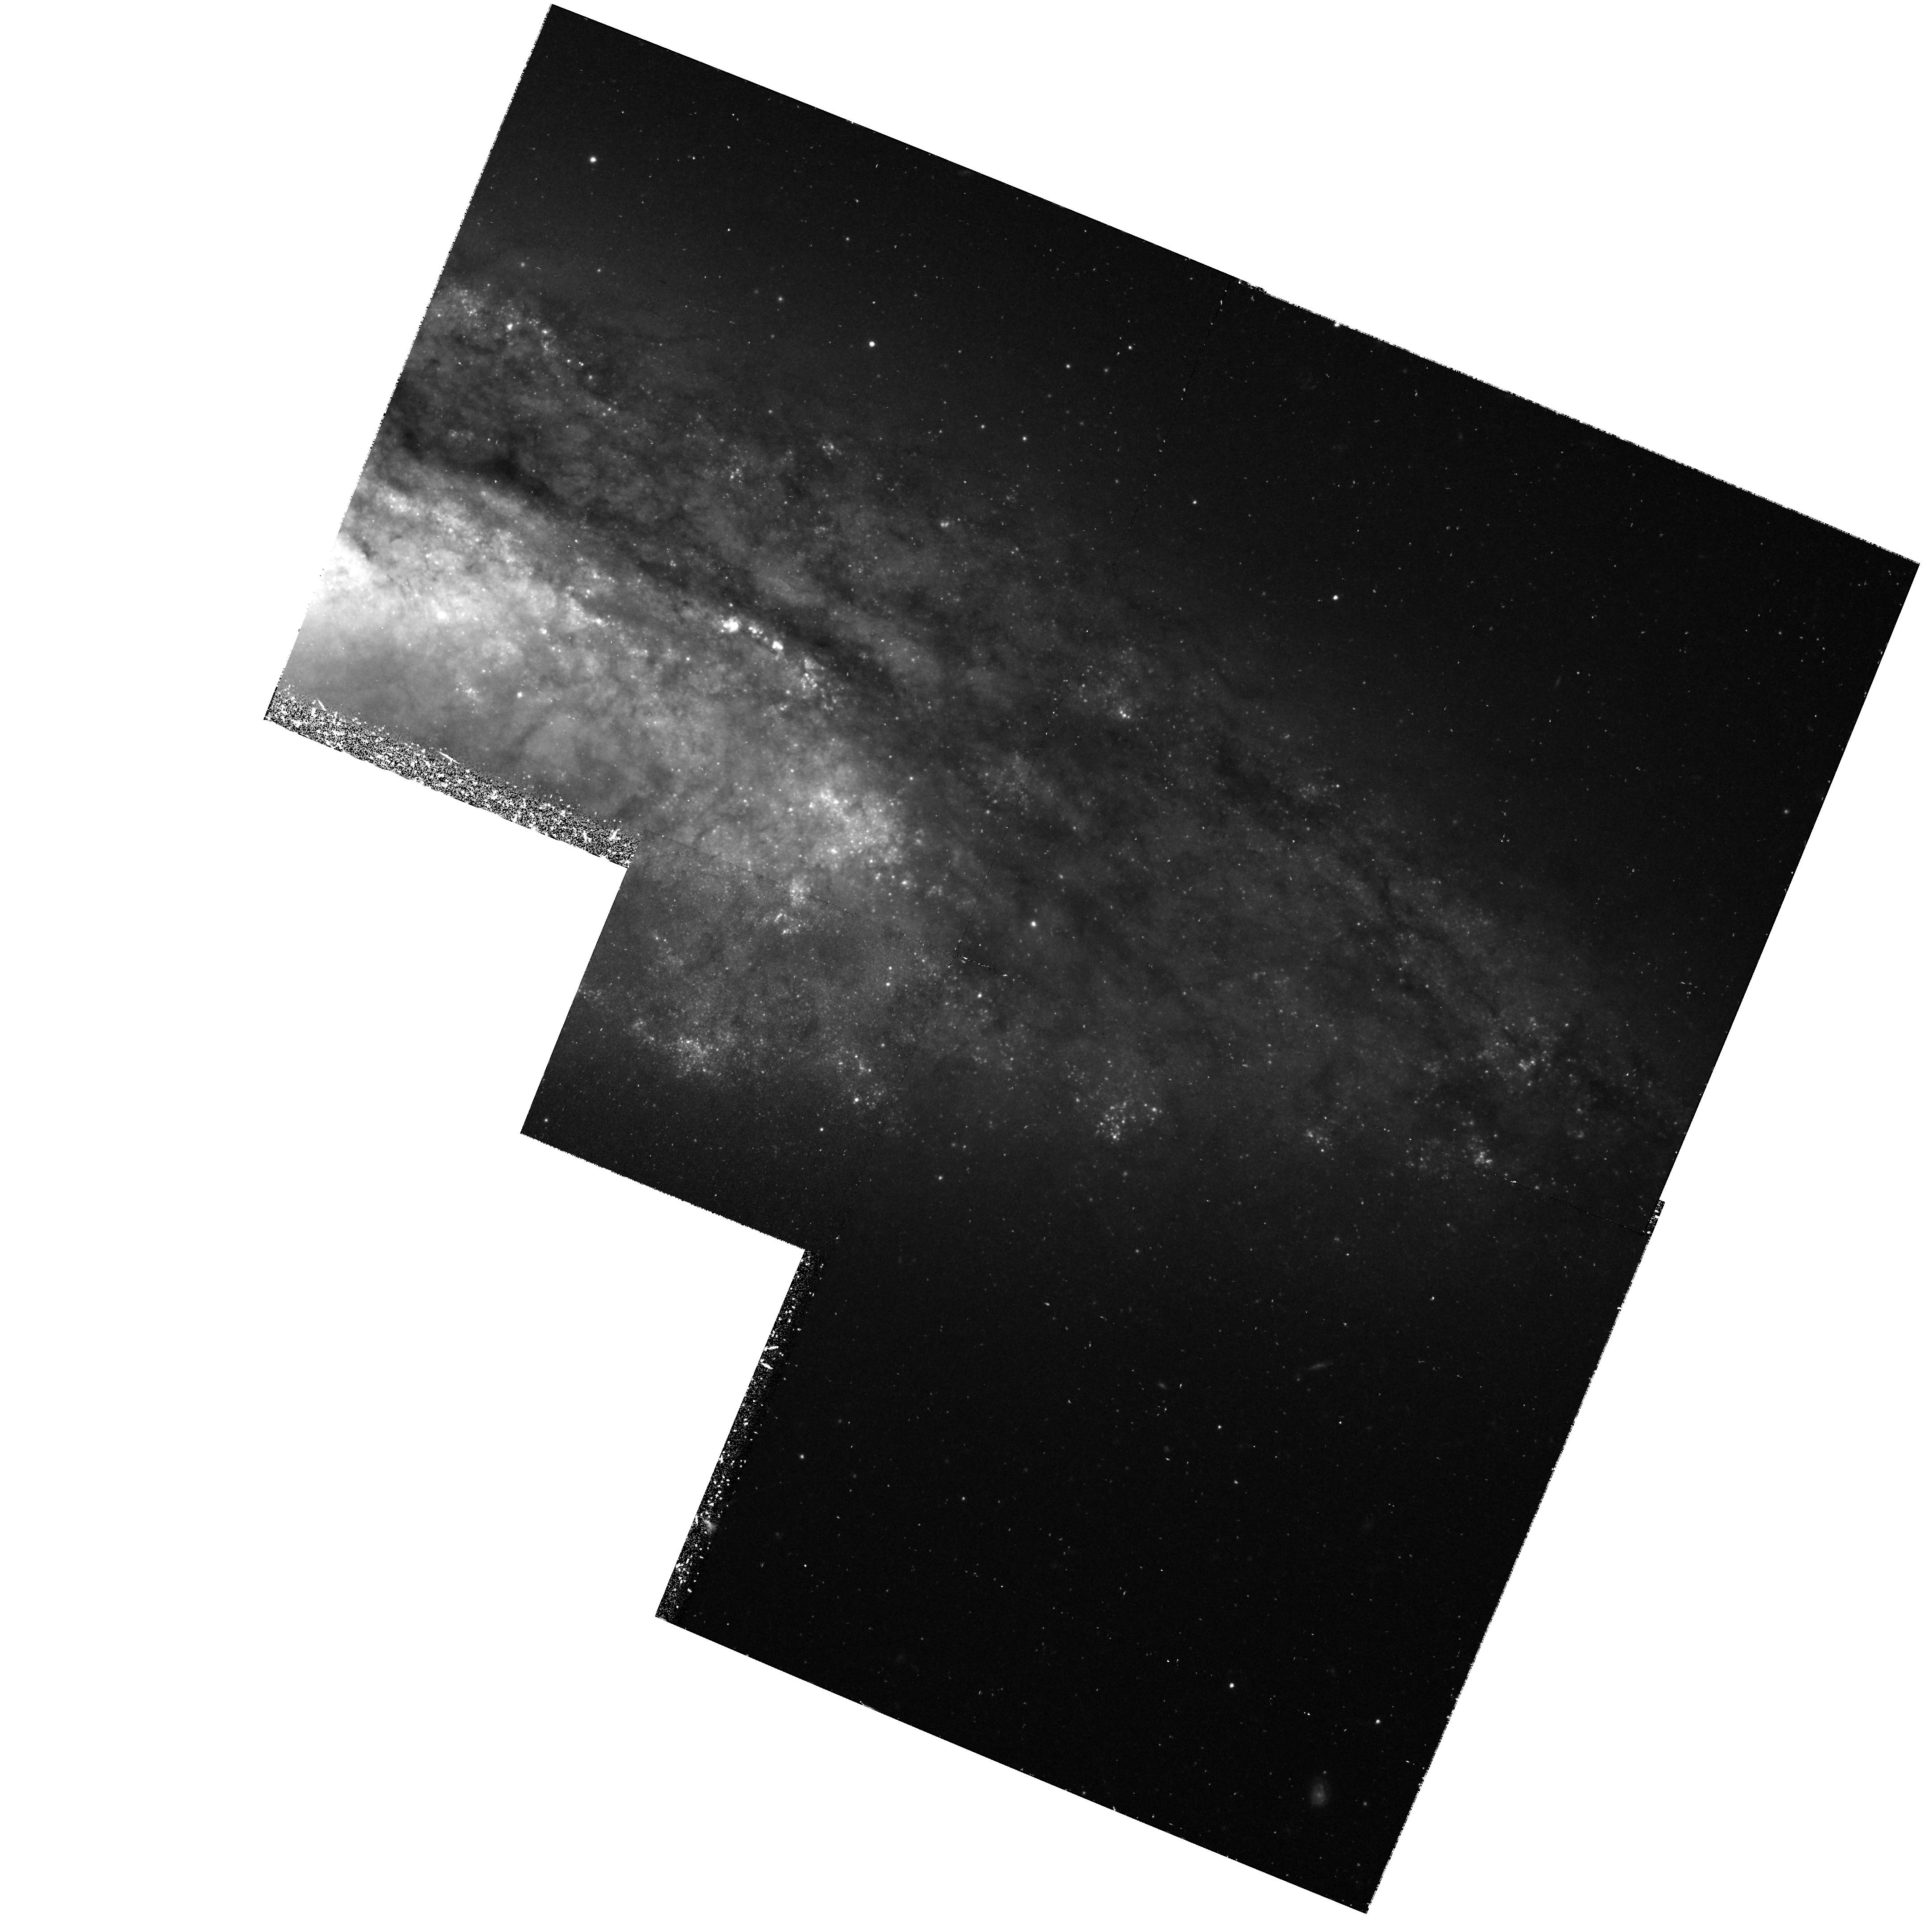
Target: NGC4527
Instrument: WFPC2/PC
Filter: F555W
Exposure: 1.4 h
Observation ID: hst_7504_06_wfpc2_pc_f555w_u42g06

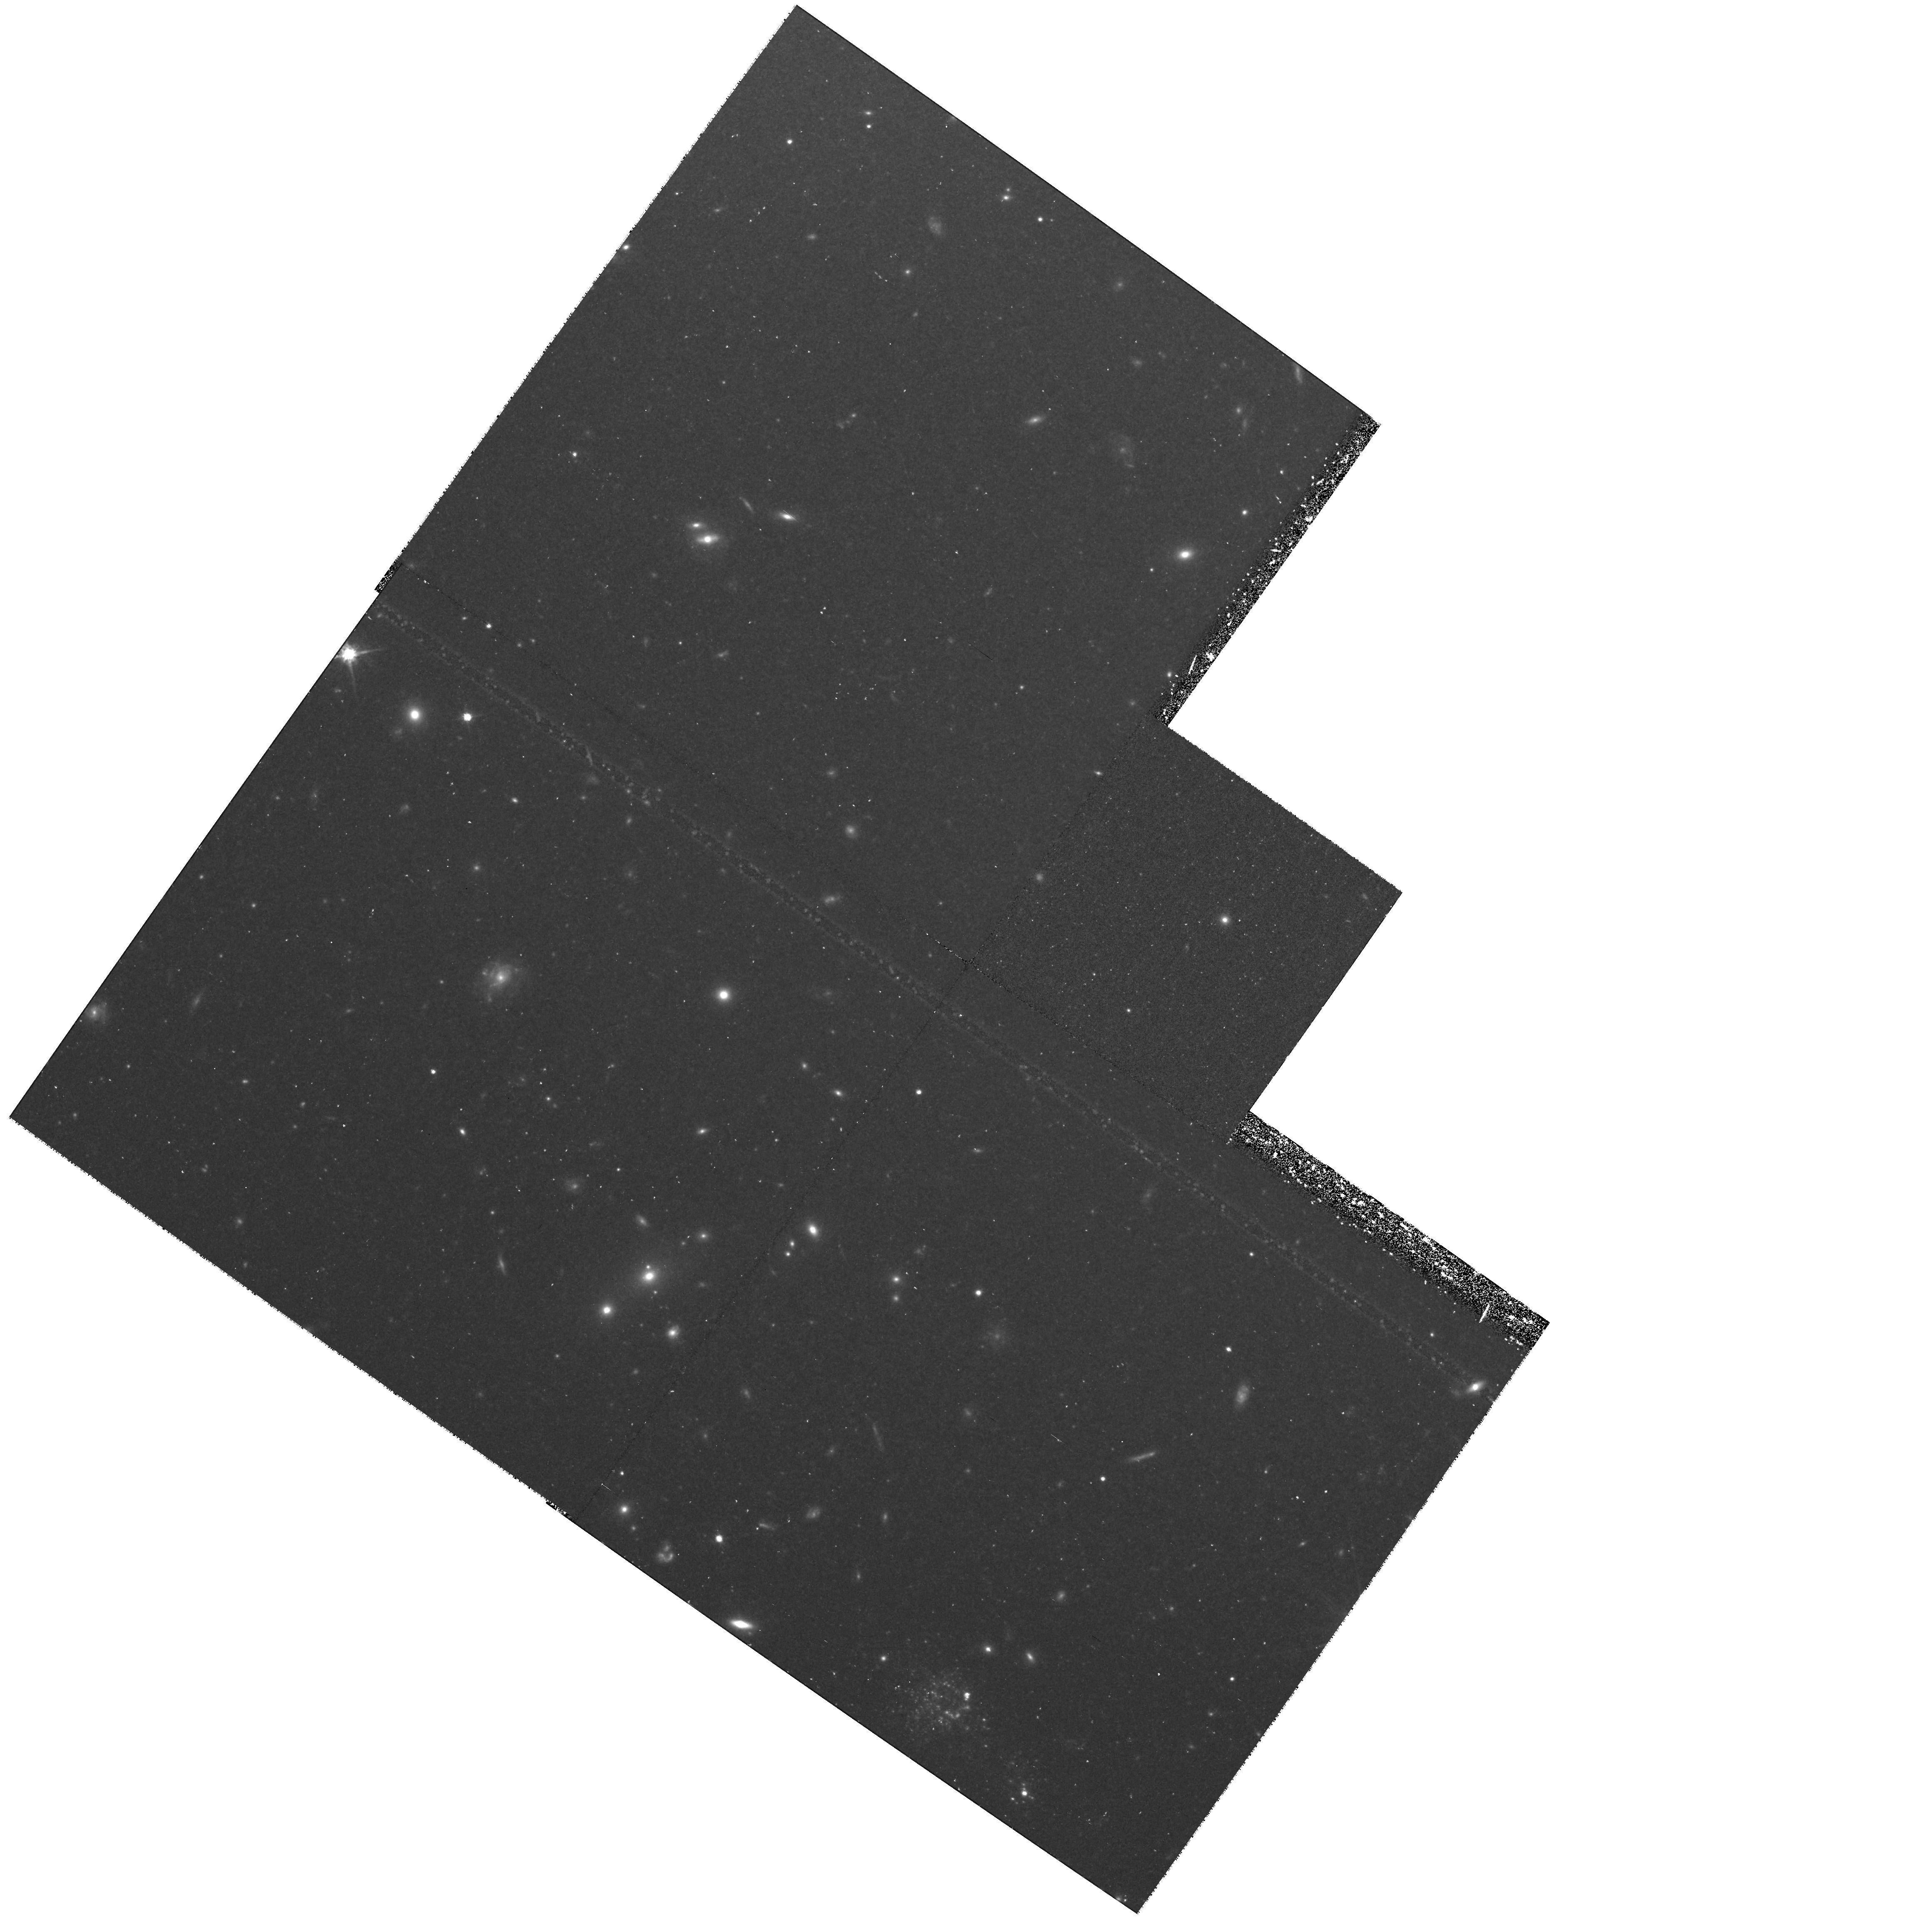
Target: NGC1316-FIELD
Instrument: WFPC2/PC
Filter: F814W
Exposure: 1.4 h
Observation ID: hst_7504_13_wfpc2_pc_f814w_u42g13

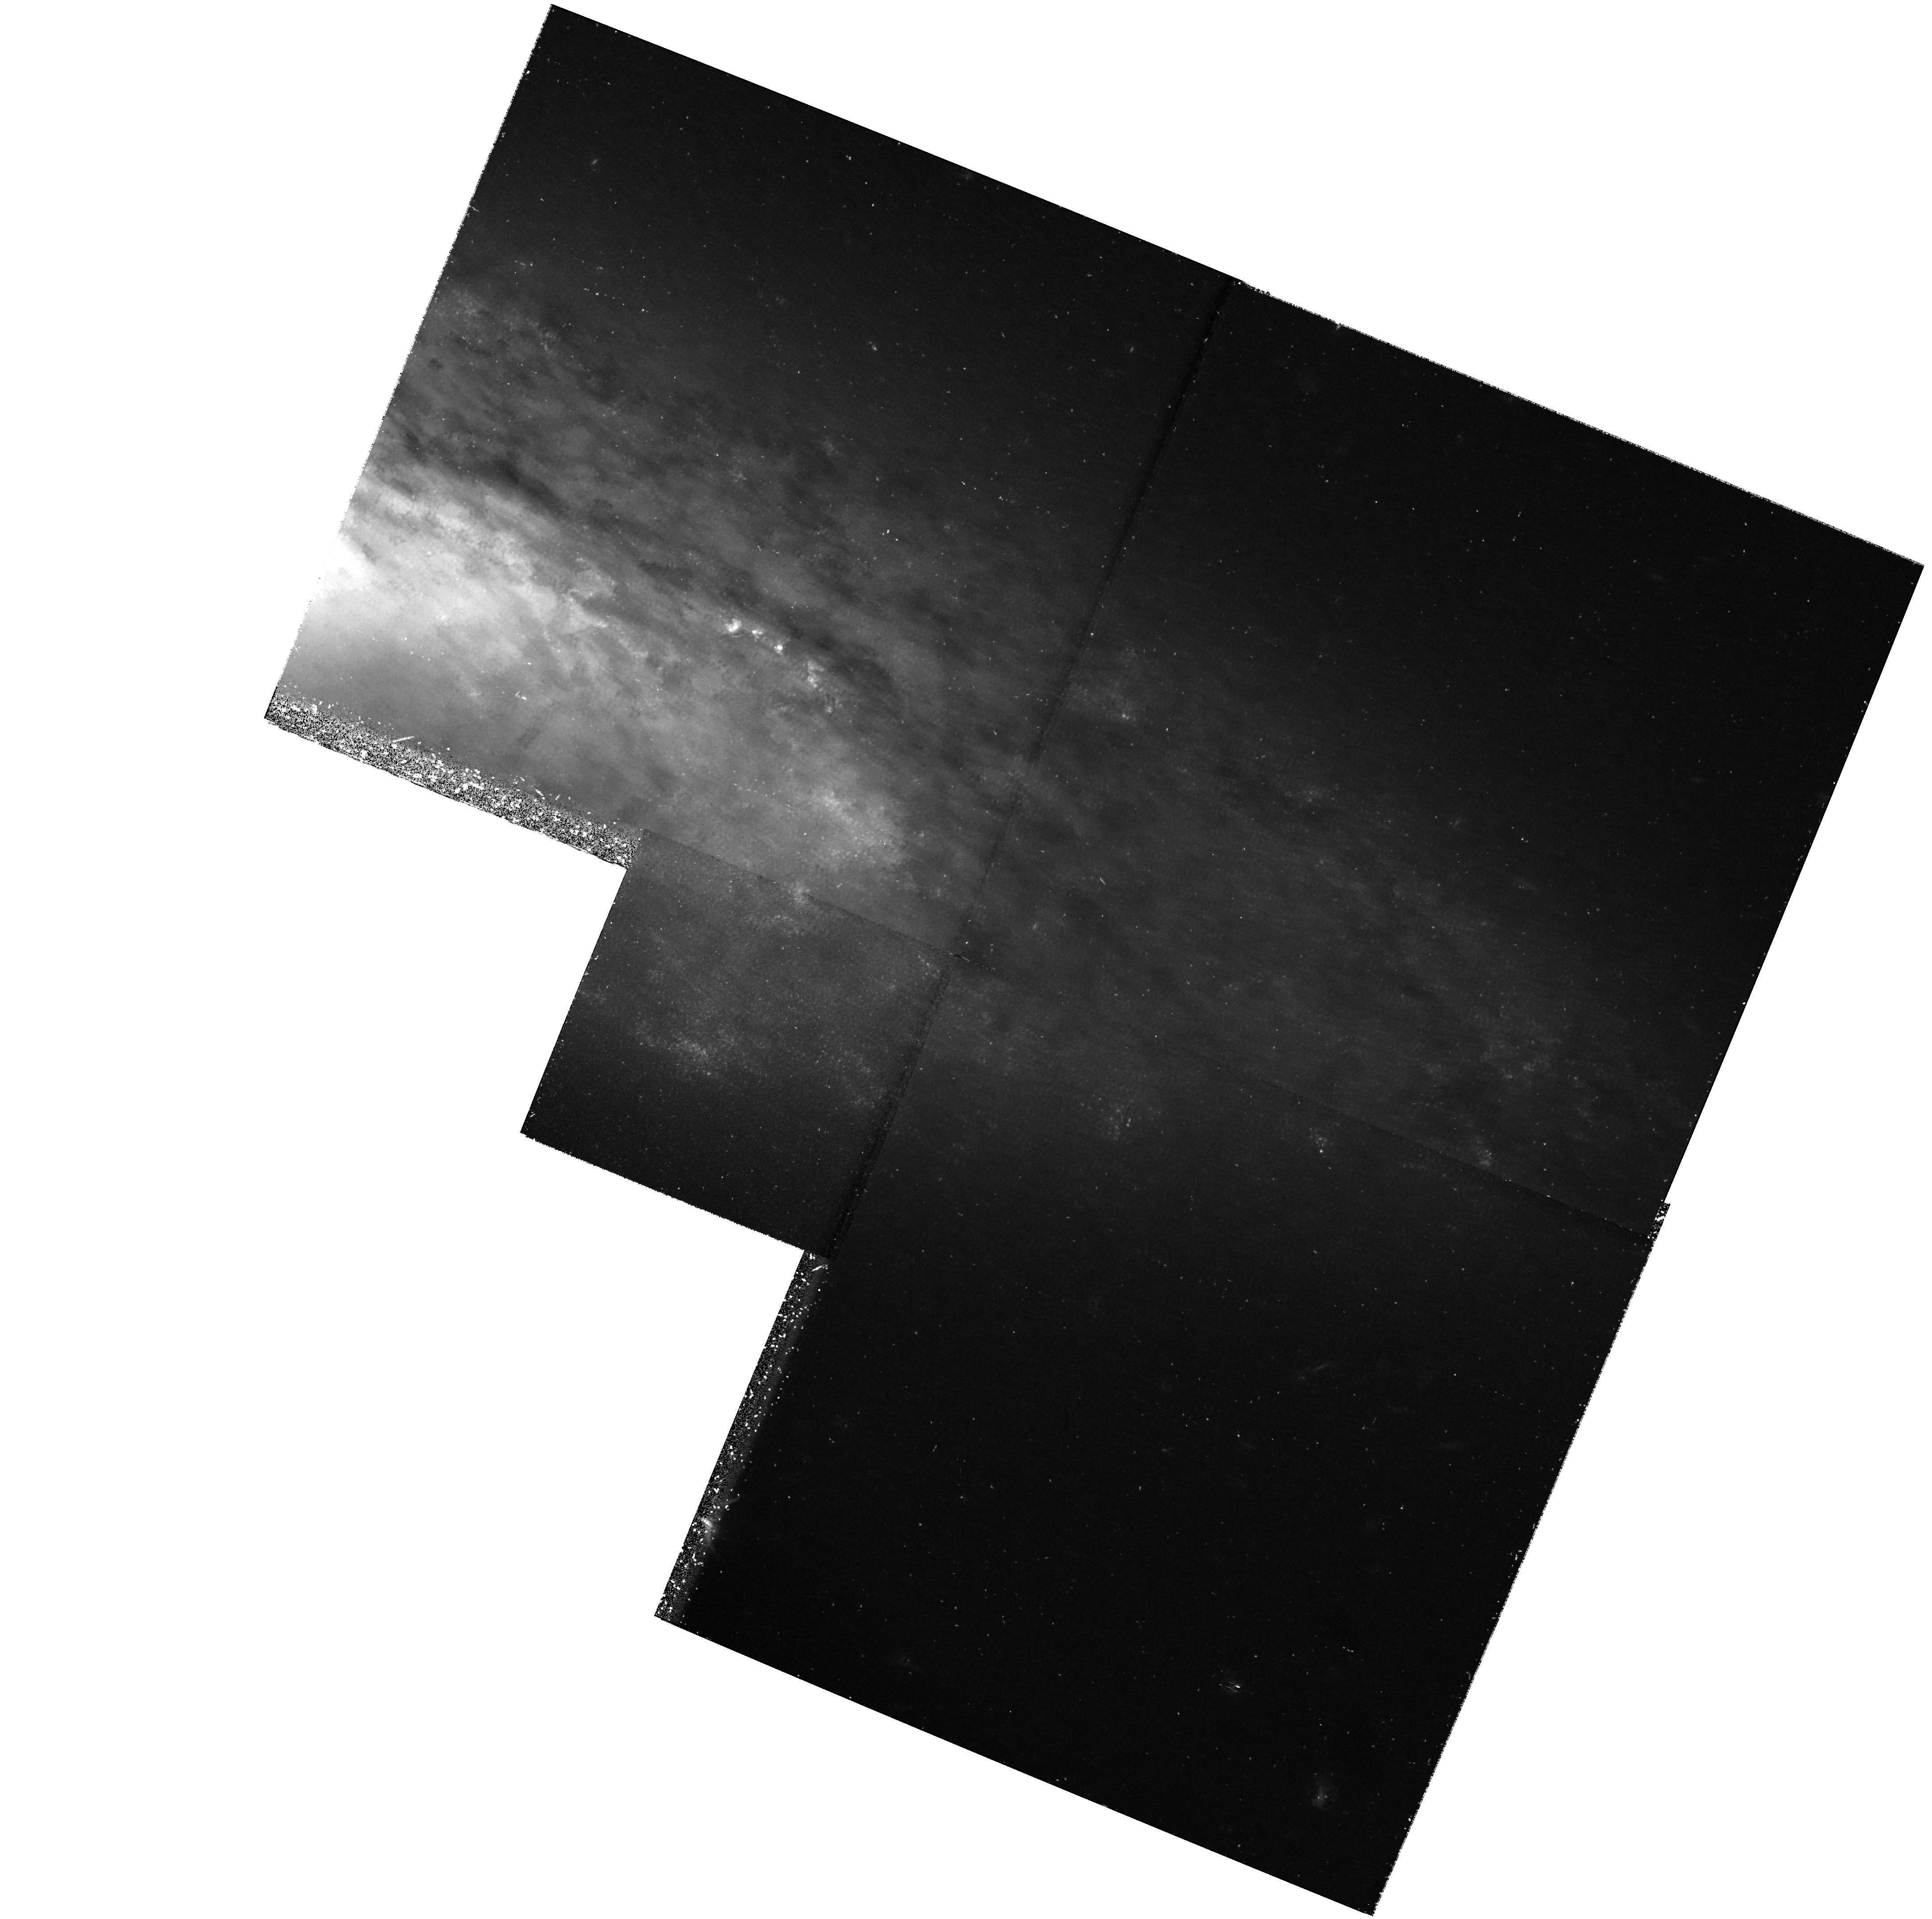
Target: NGC4527
Instrument: WFPC2/PC
Filter: F814W
Exposure: 1.4 h
Observation ID: hst_7504_03_wfpc2_pc_f814w_u42g03

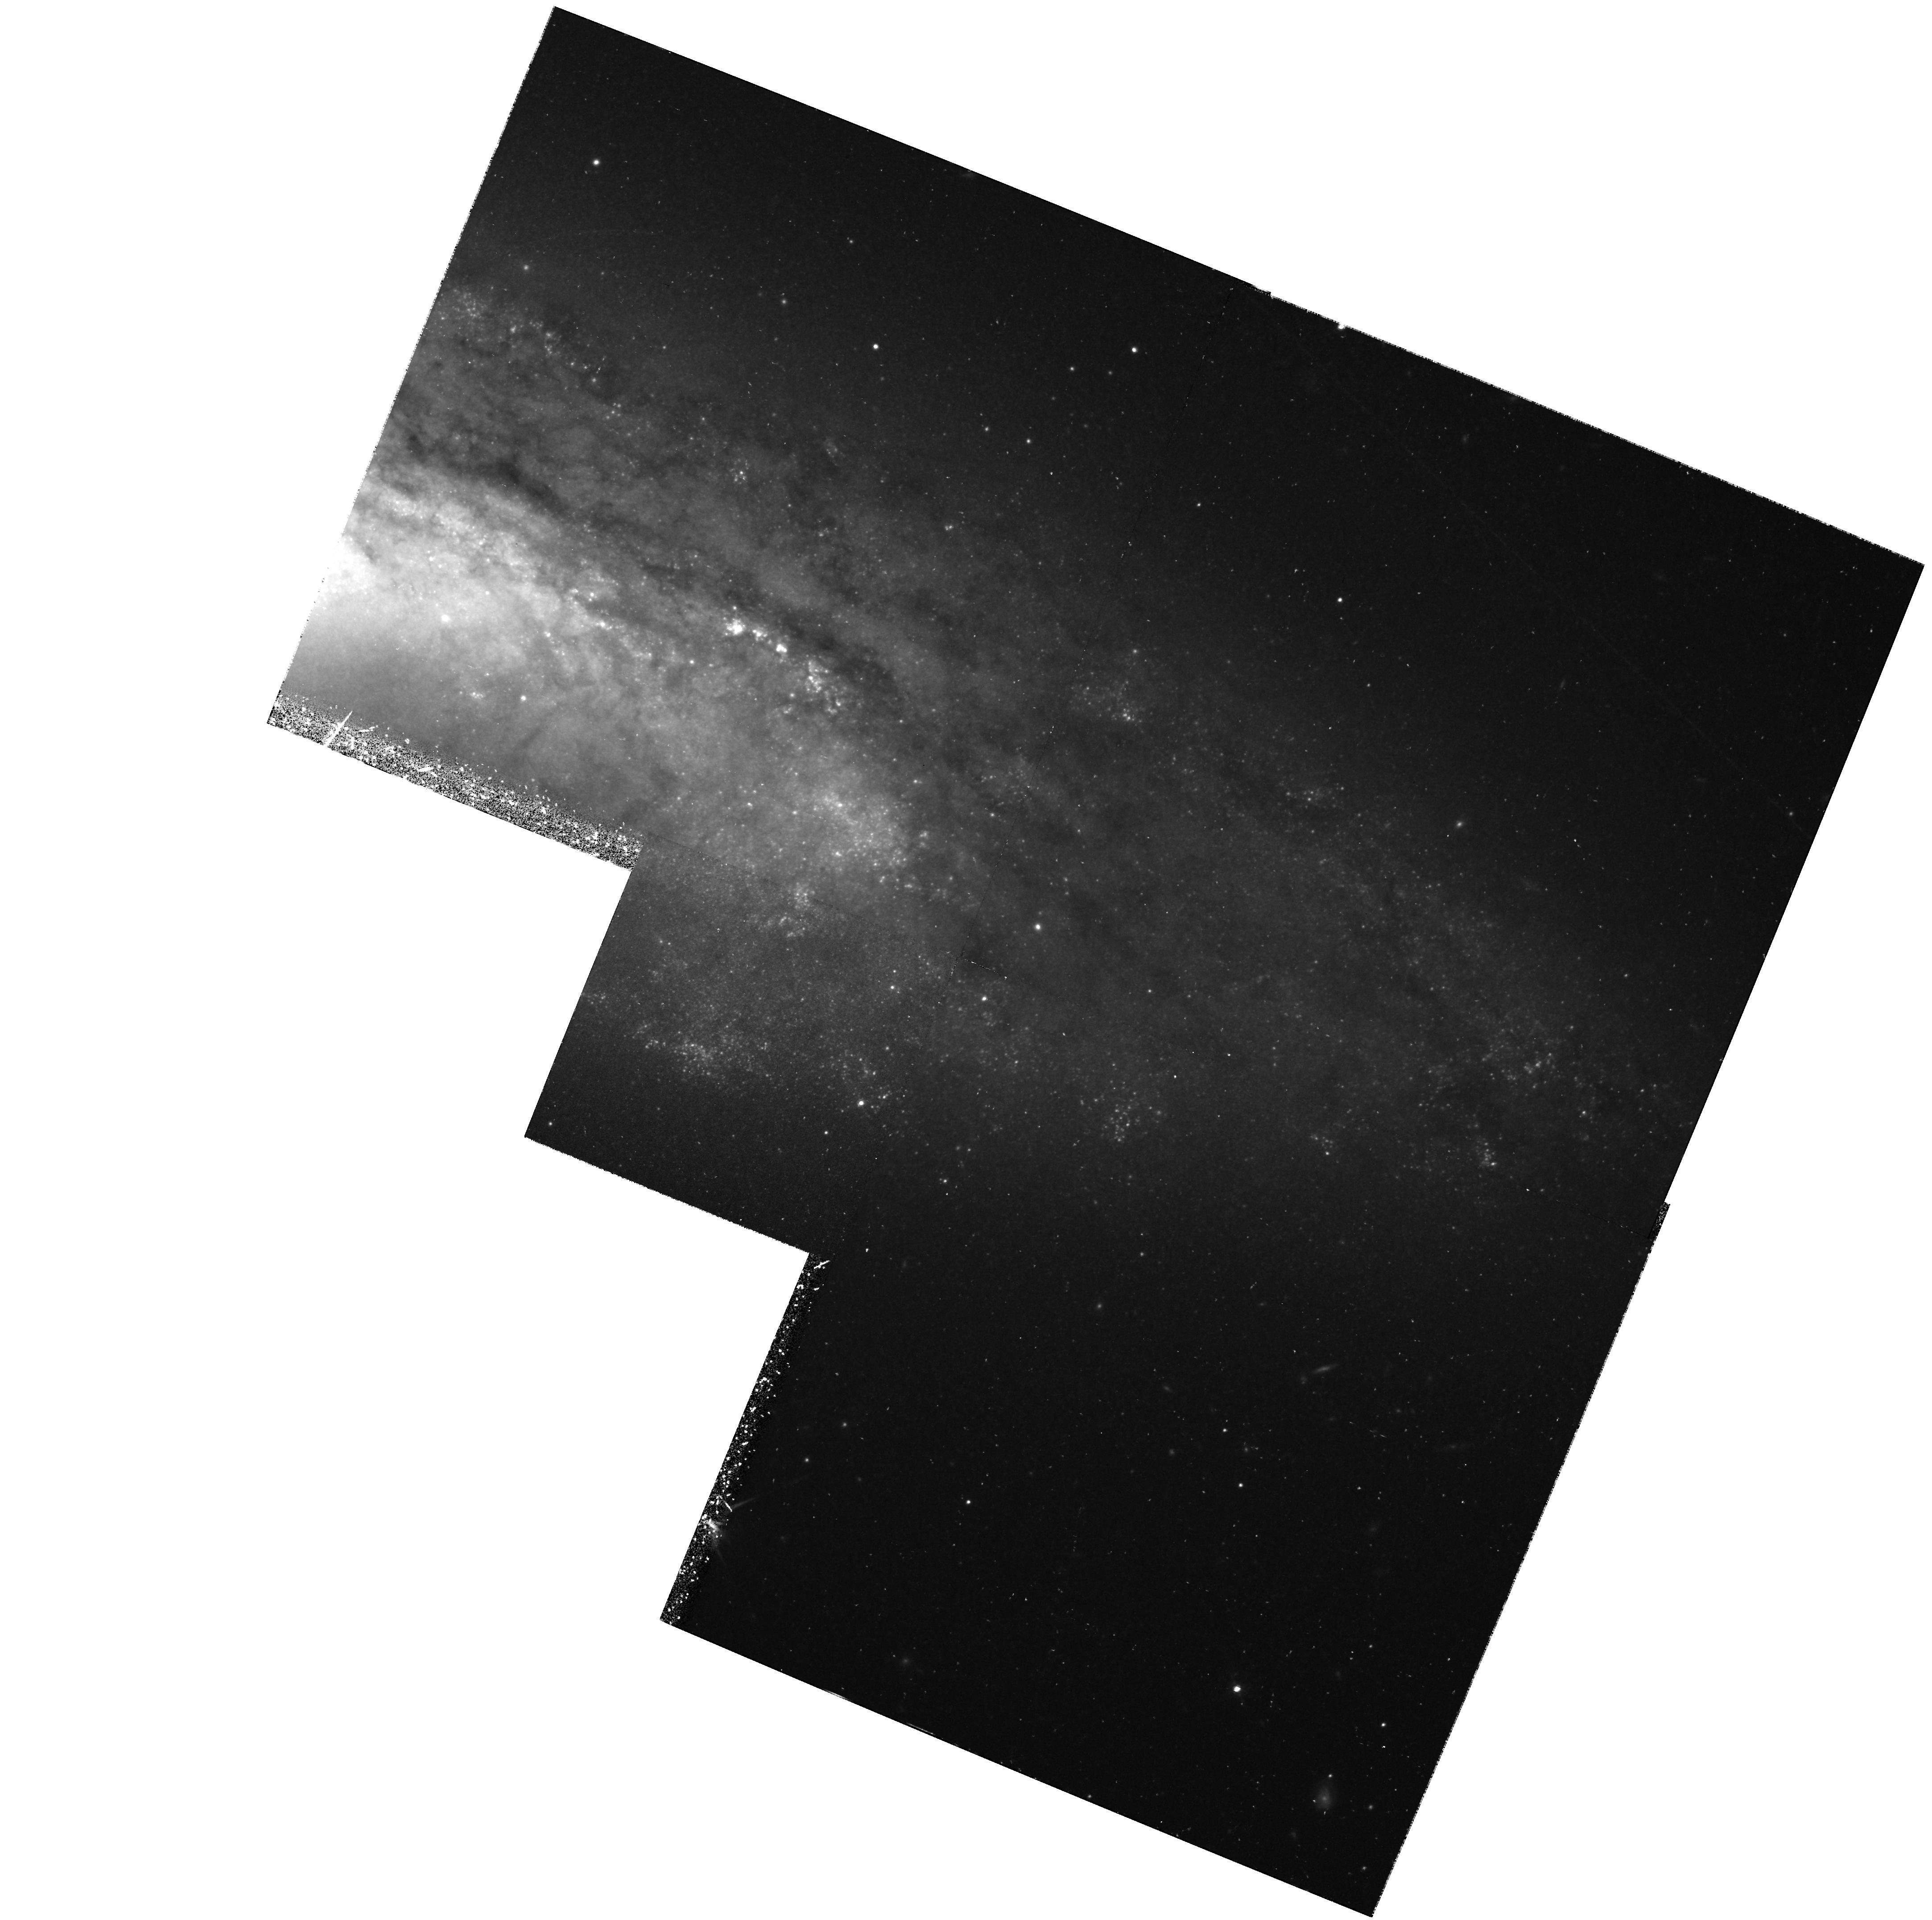
Target: NGC4527
Instrument: WFPC2/PC
Filter: F814W
Exposure: 1.4 h
Observation ID: hst_7504_06_wfpc2_pc_f814w_u42g06

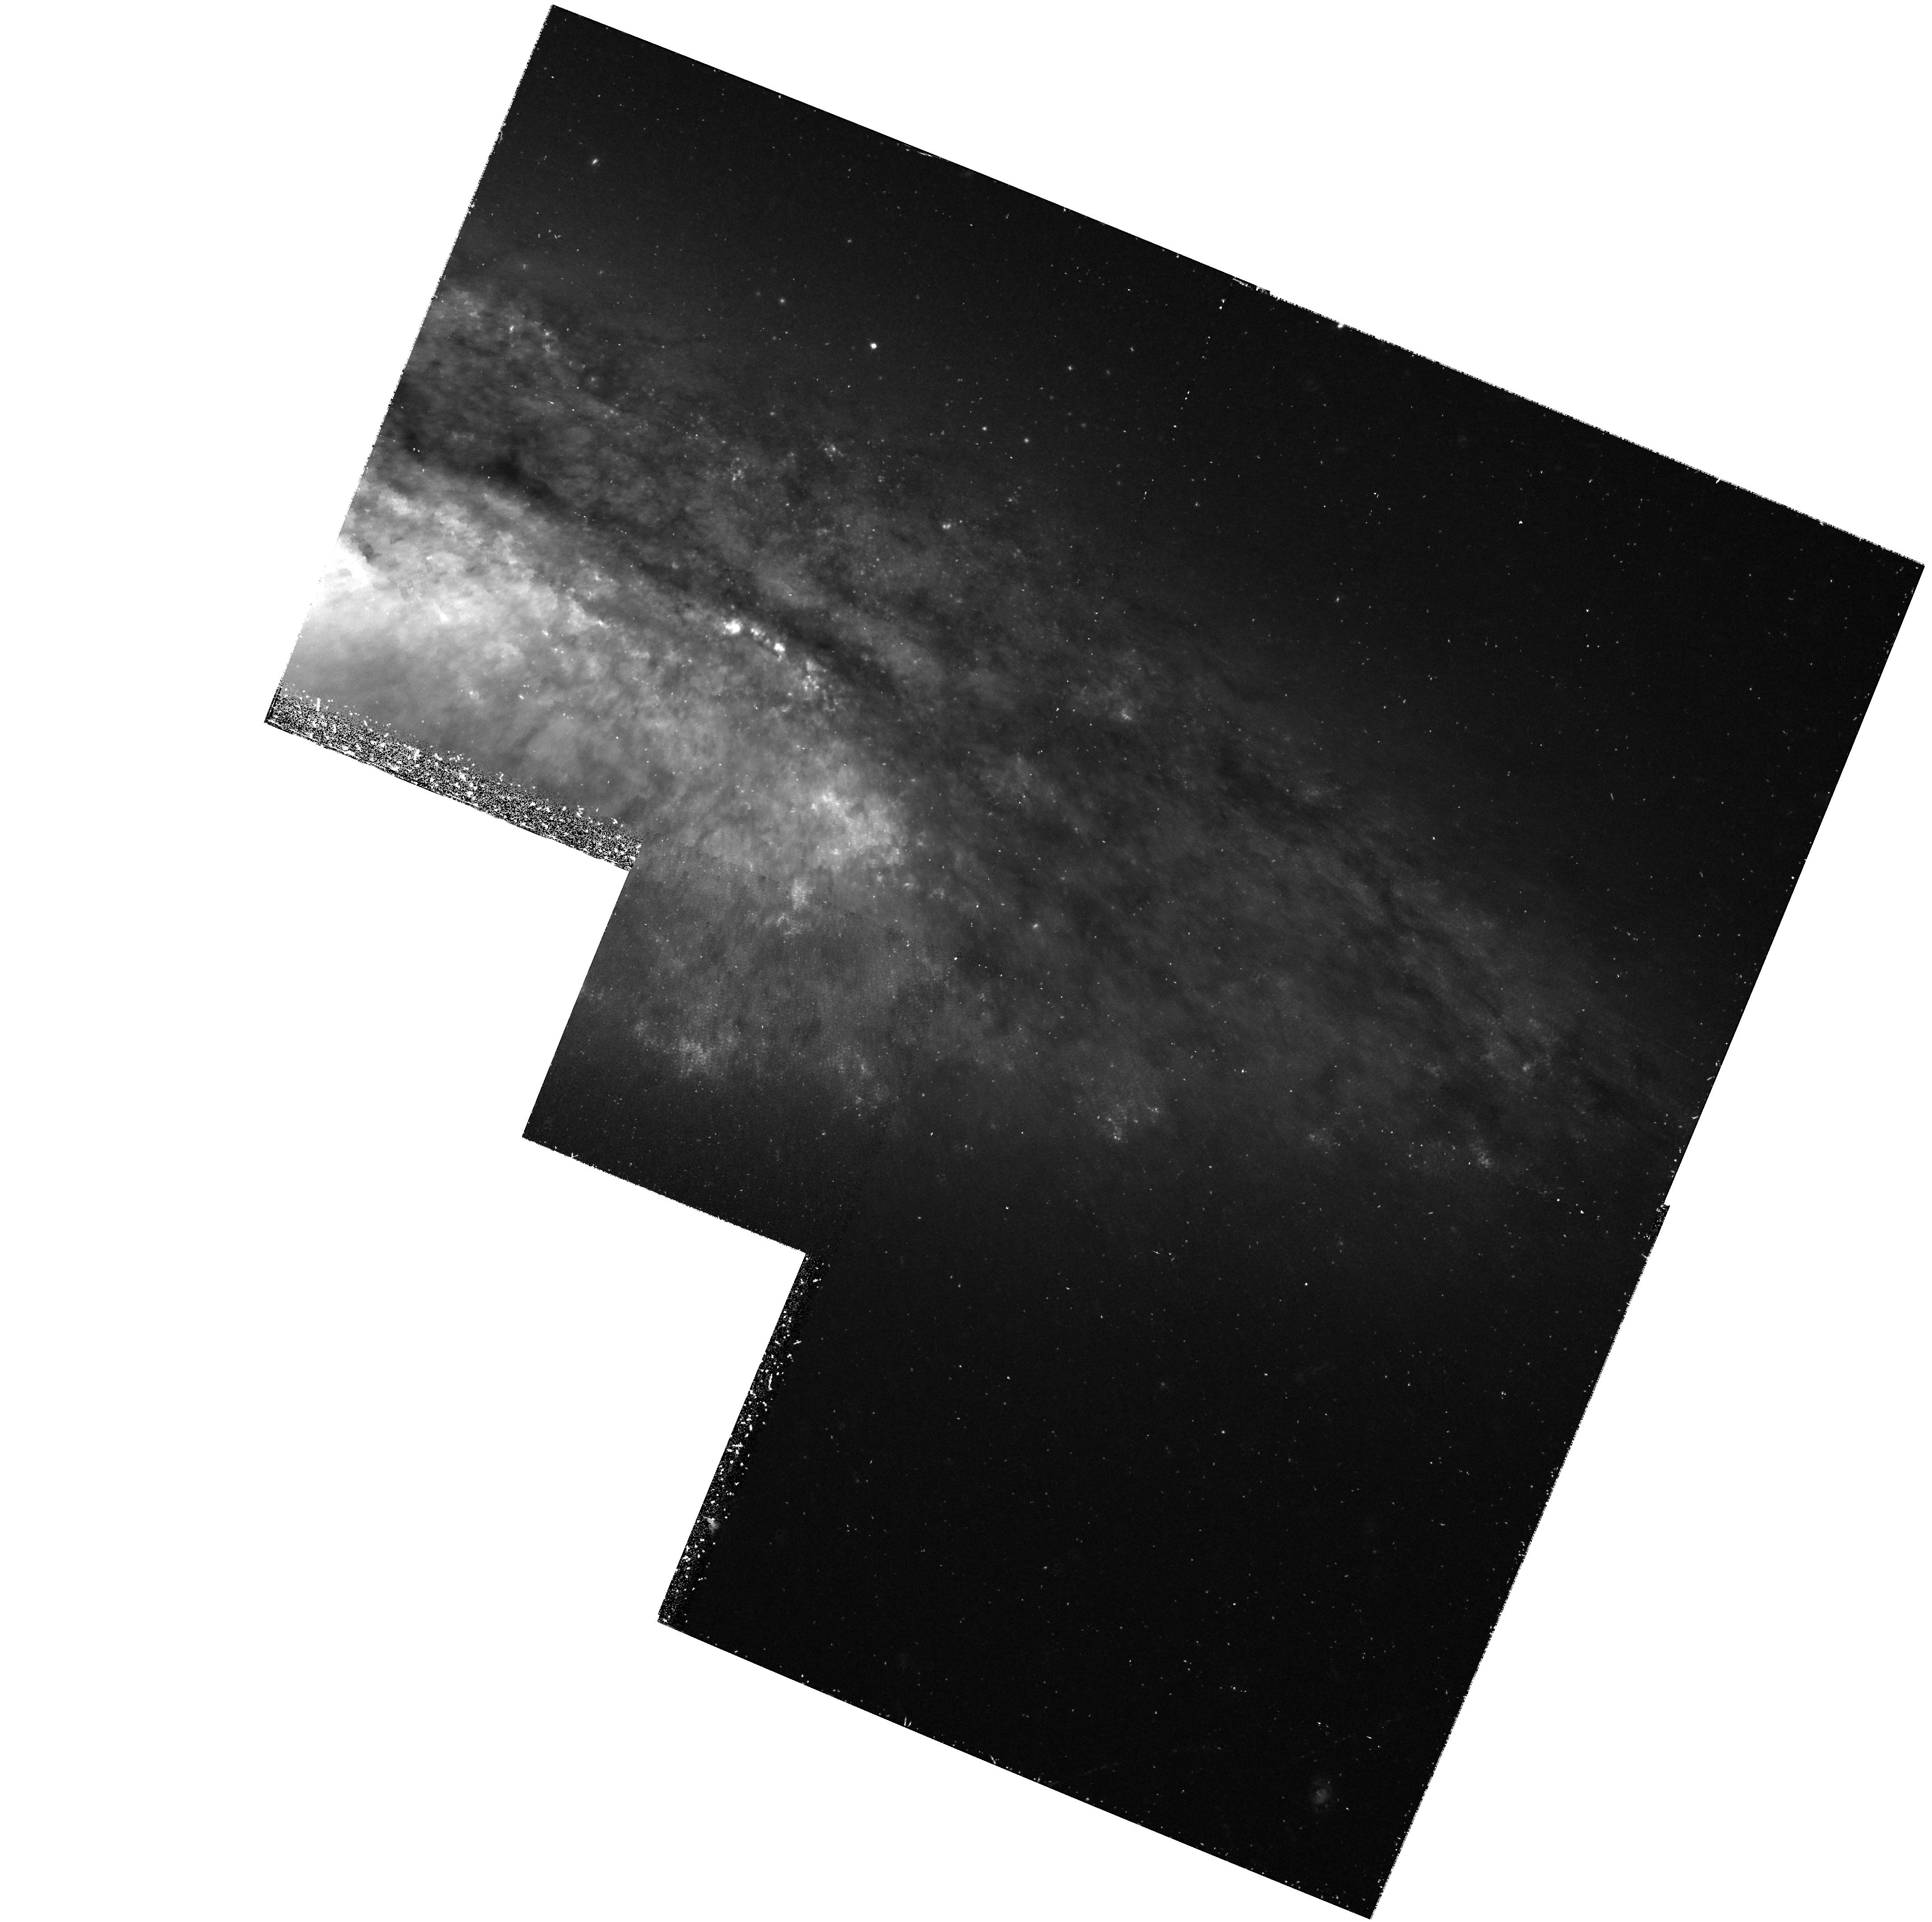
Target: NGC4527
Instrument: WFPC2/PC
Filter: F555W
Exposure: 1.4 h
Observation ID: hst_7504_04_wfpc2_pc_f555w_u42g04

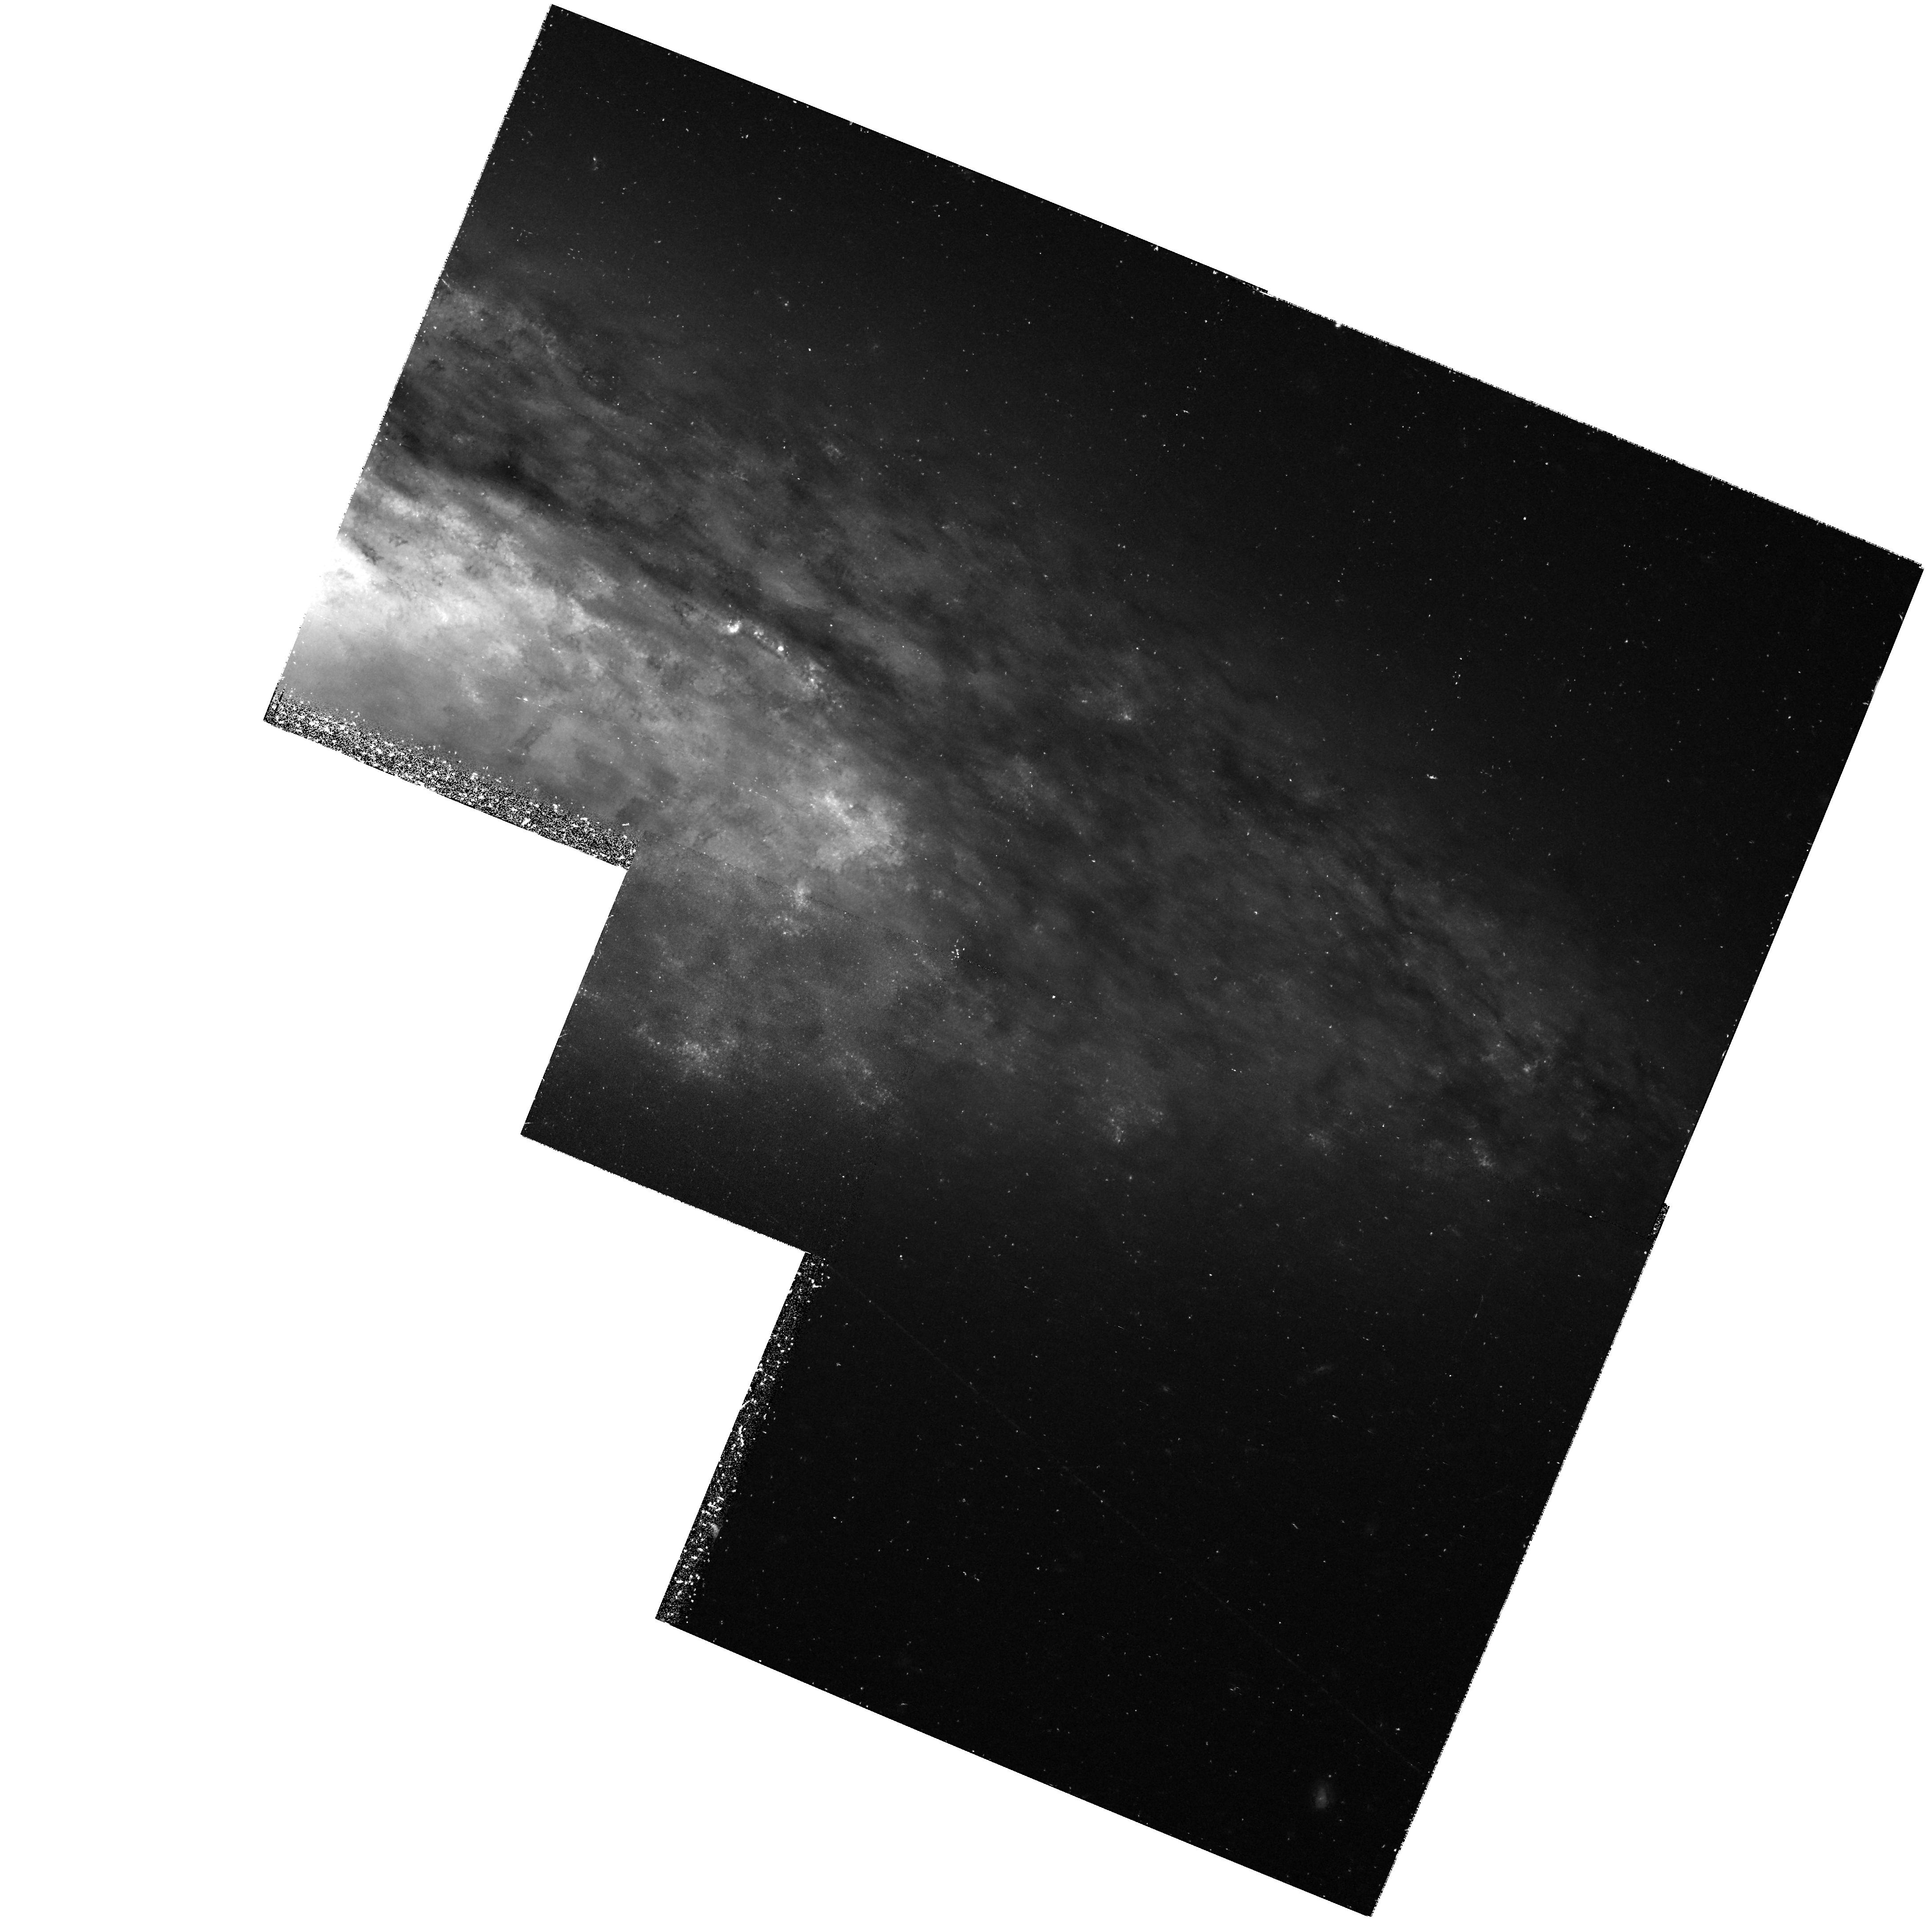
Target: NGC4527
Instrument: WFPC2/PC
Filter: F555W
Exposure: 1.4 h
Observation ID: hst_7504_08_wfpc2_pc_f555w_u42g08

Calibration of Nearby Type Ia Supernovae as Standard Candles: The Next Three-Year Step (PI: Sandage, Allan)

We propose to continue our calibration experiment for M(max) of type Ia supernovae (SNe Ia) by determining Cepheid distances to their parent galaxies. To date we have completed the calibration for 6 SNe Ia, from Cycles 1, and 3 -- 5. The results for 5 SNe Ia have been published in extenso. A letter on the sixth SN Ia, SN 1990N, has also been published; the full archive paper will be submitted by Nov. 1, 1996. HST observations of NGC 3627 (SN 1989B), originally scheduled for 1996, have been postponed to 1997. The experiment is designed to determine the mean absolute magnitude M(max) in B and V of SNe Ia and to test the possible dependence of their luminosities on secondary parameters. To adequately do this we need the calibration of additional SNe Ia with modern photometry and lying in galaxies of different Hubble type. We request 4 * 34 orbits (+ 4 orbits for a feasibility test) over a three-year interval (cycles 7 -- 9) for the two-color photometry of the Cepheids in four target galaxies (two orbits each for 12 in one case 13 epochs in F555W and two orbits each for 5 in one case 6 epochs in F814W). The four galaxies are, in order of preference, NGC 4527 (SN 1991T, cycle 7), NGC 3370 (SN 1994ae, cycle 8), NGC 1316 (SNe 1980N and 1981D, cycles 7 and 8), and NGC 4419 (SN 1984A, cycle 9). Their five SNe Ia are well observed and fulfill the condition (B-V)_max < 0(m)20 to guard against peculiarities and internal absorption.